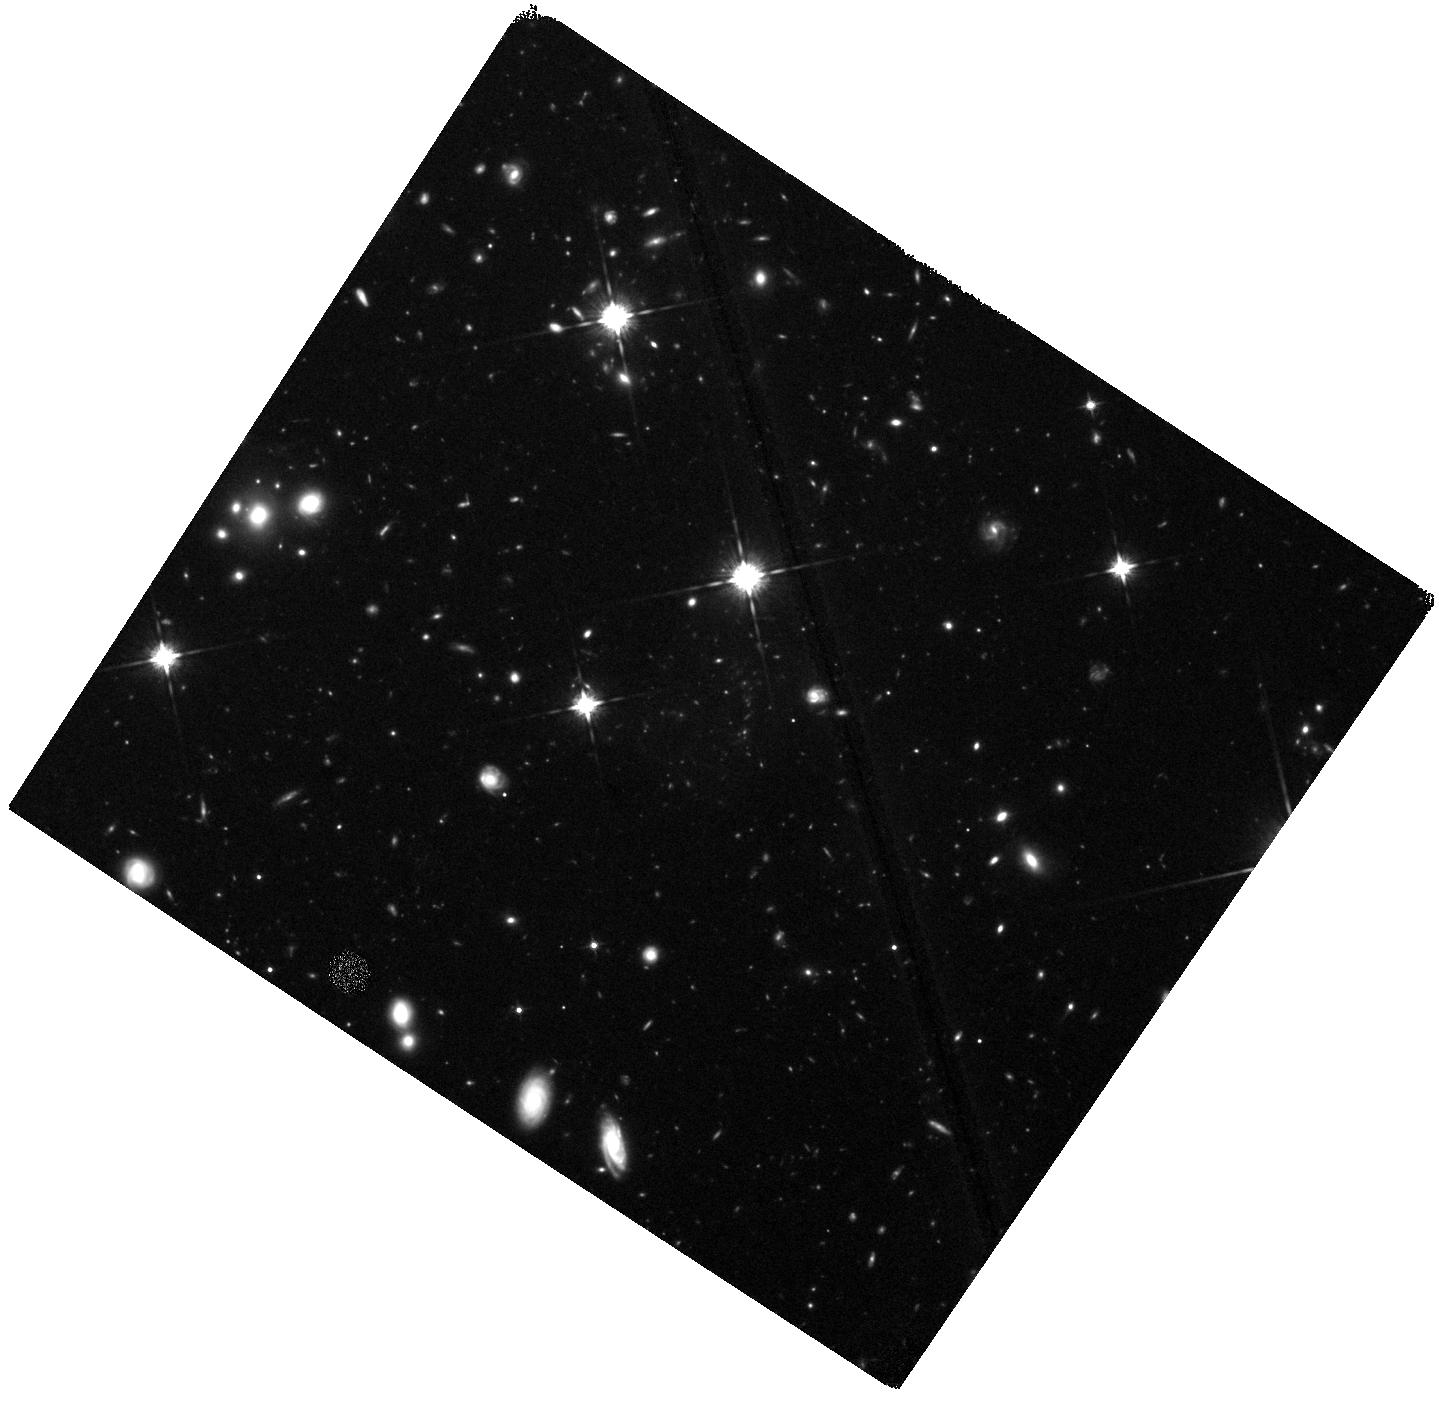
Target: COSCLUSTER. Instrument: WFC3/IR. Filter: F125W. Exposure: 1 h. Observation ID: hst_14750_01_wfc3_ir_f125w_id8q01

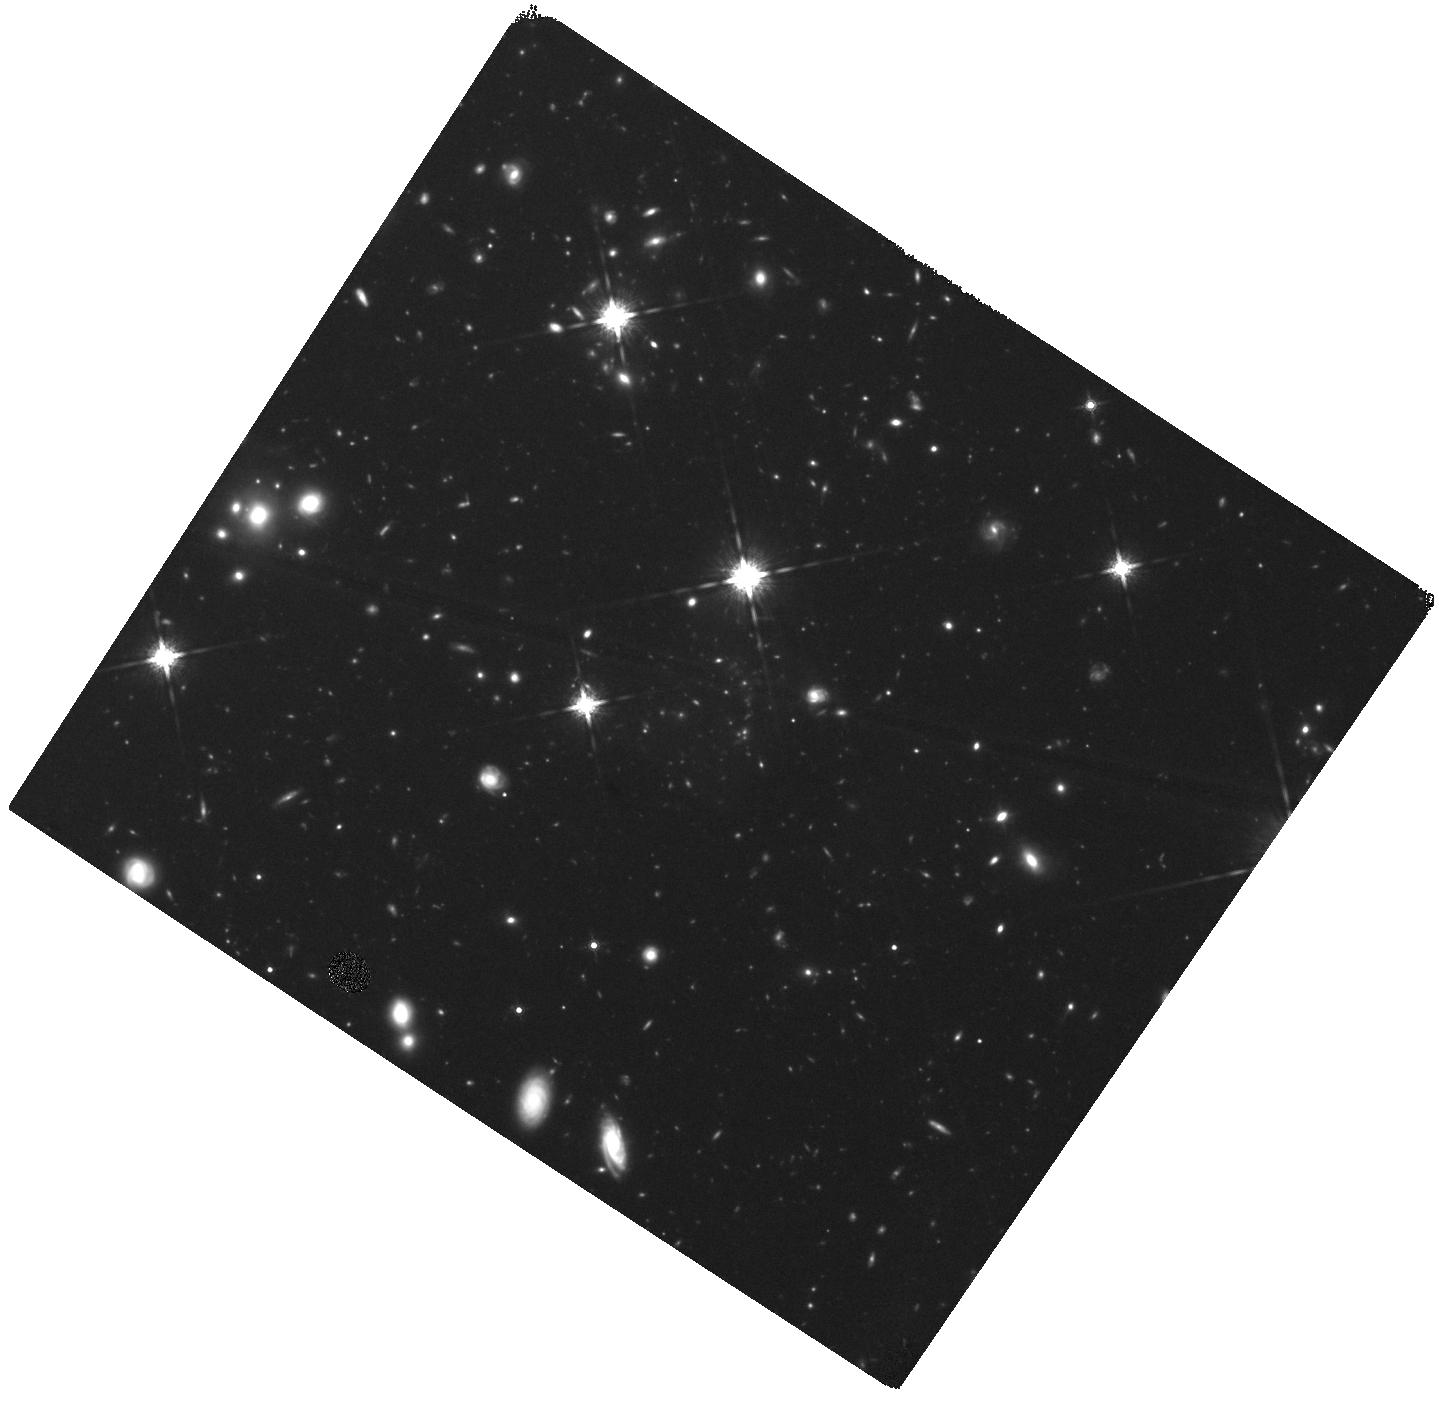
Target: COSCLUSTER. Instrument: WFC3/IR. Filter: F160W. Exposure: 2 h. Observation ID: hst_14750_01_wfc3_ir_f160w_id8q01

Exploring environmental effects on galaxy formation with WFC3 in the most distant cluster at z=2.506 (PI: Wang, Tao)

We have recently discovered a remarkable concentration of massive galaxies at z=2.506 in the COSMOS field, containing 11 very red galaxies within a 10'' radius, defining a 11.6sigma overdensity. The total stellar mass M* ~ 10^(12) Msun found within 80 kpc is consistent with a core of a dark matter halo with total mass M_(200c) ~ 10^(14) Msun, as further confirmed with extended X-ray emission and velocity dispersion (16 spectroscopic members), identifying it as the most distant galaxy cluster known to date. However, unlike other clusters discovered so far the red galaxies in this structure are virtually all star forming with a total star formation rates (SFR) ~3400Msun yr^(-1) in its 80 kpc-wide core, suggesting that it was caught in a rapid formation phase of a dense cluster core. Hence this structure provides a rare chance to witness the build-up of the cluster central galaxies, and explore environmental effects on massive galaxy evolution in the densest environment. Here we propose WFC3 F125W and F160W imaging (rest-frame U and B band, respectively) of this structure to push the study of mass-size relation and SFR-morphology relation for cluster galaxies to the highest redshift. These observations of this unique structure will provide crucial insights on the interplay between morphological transformation and star formation quenching in cluster cores.